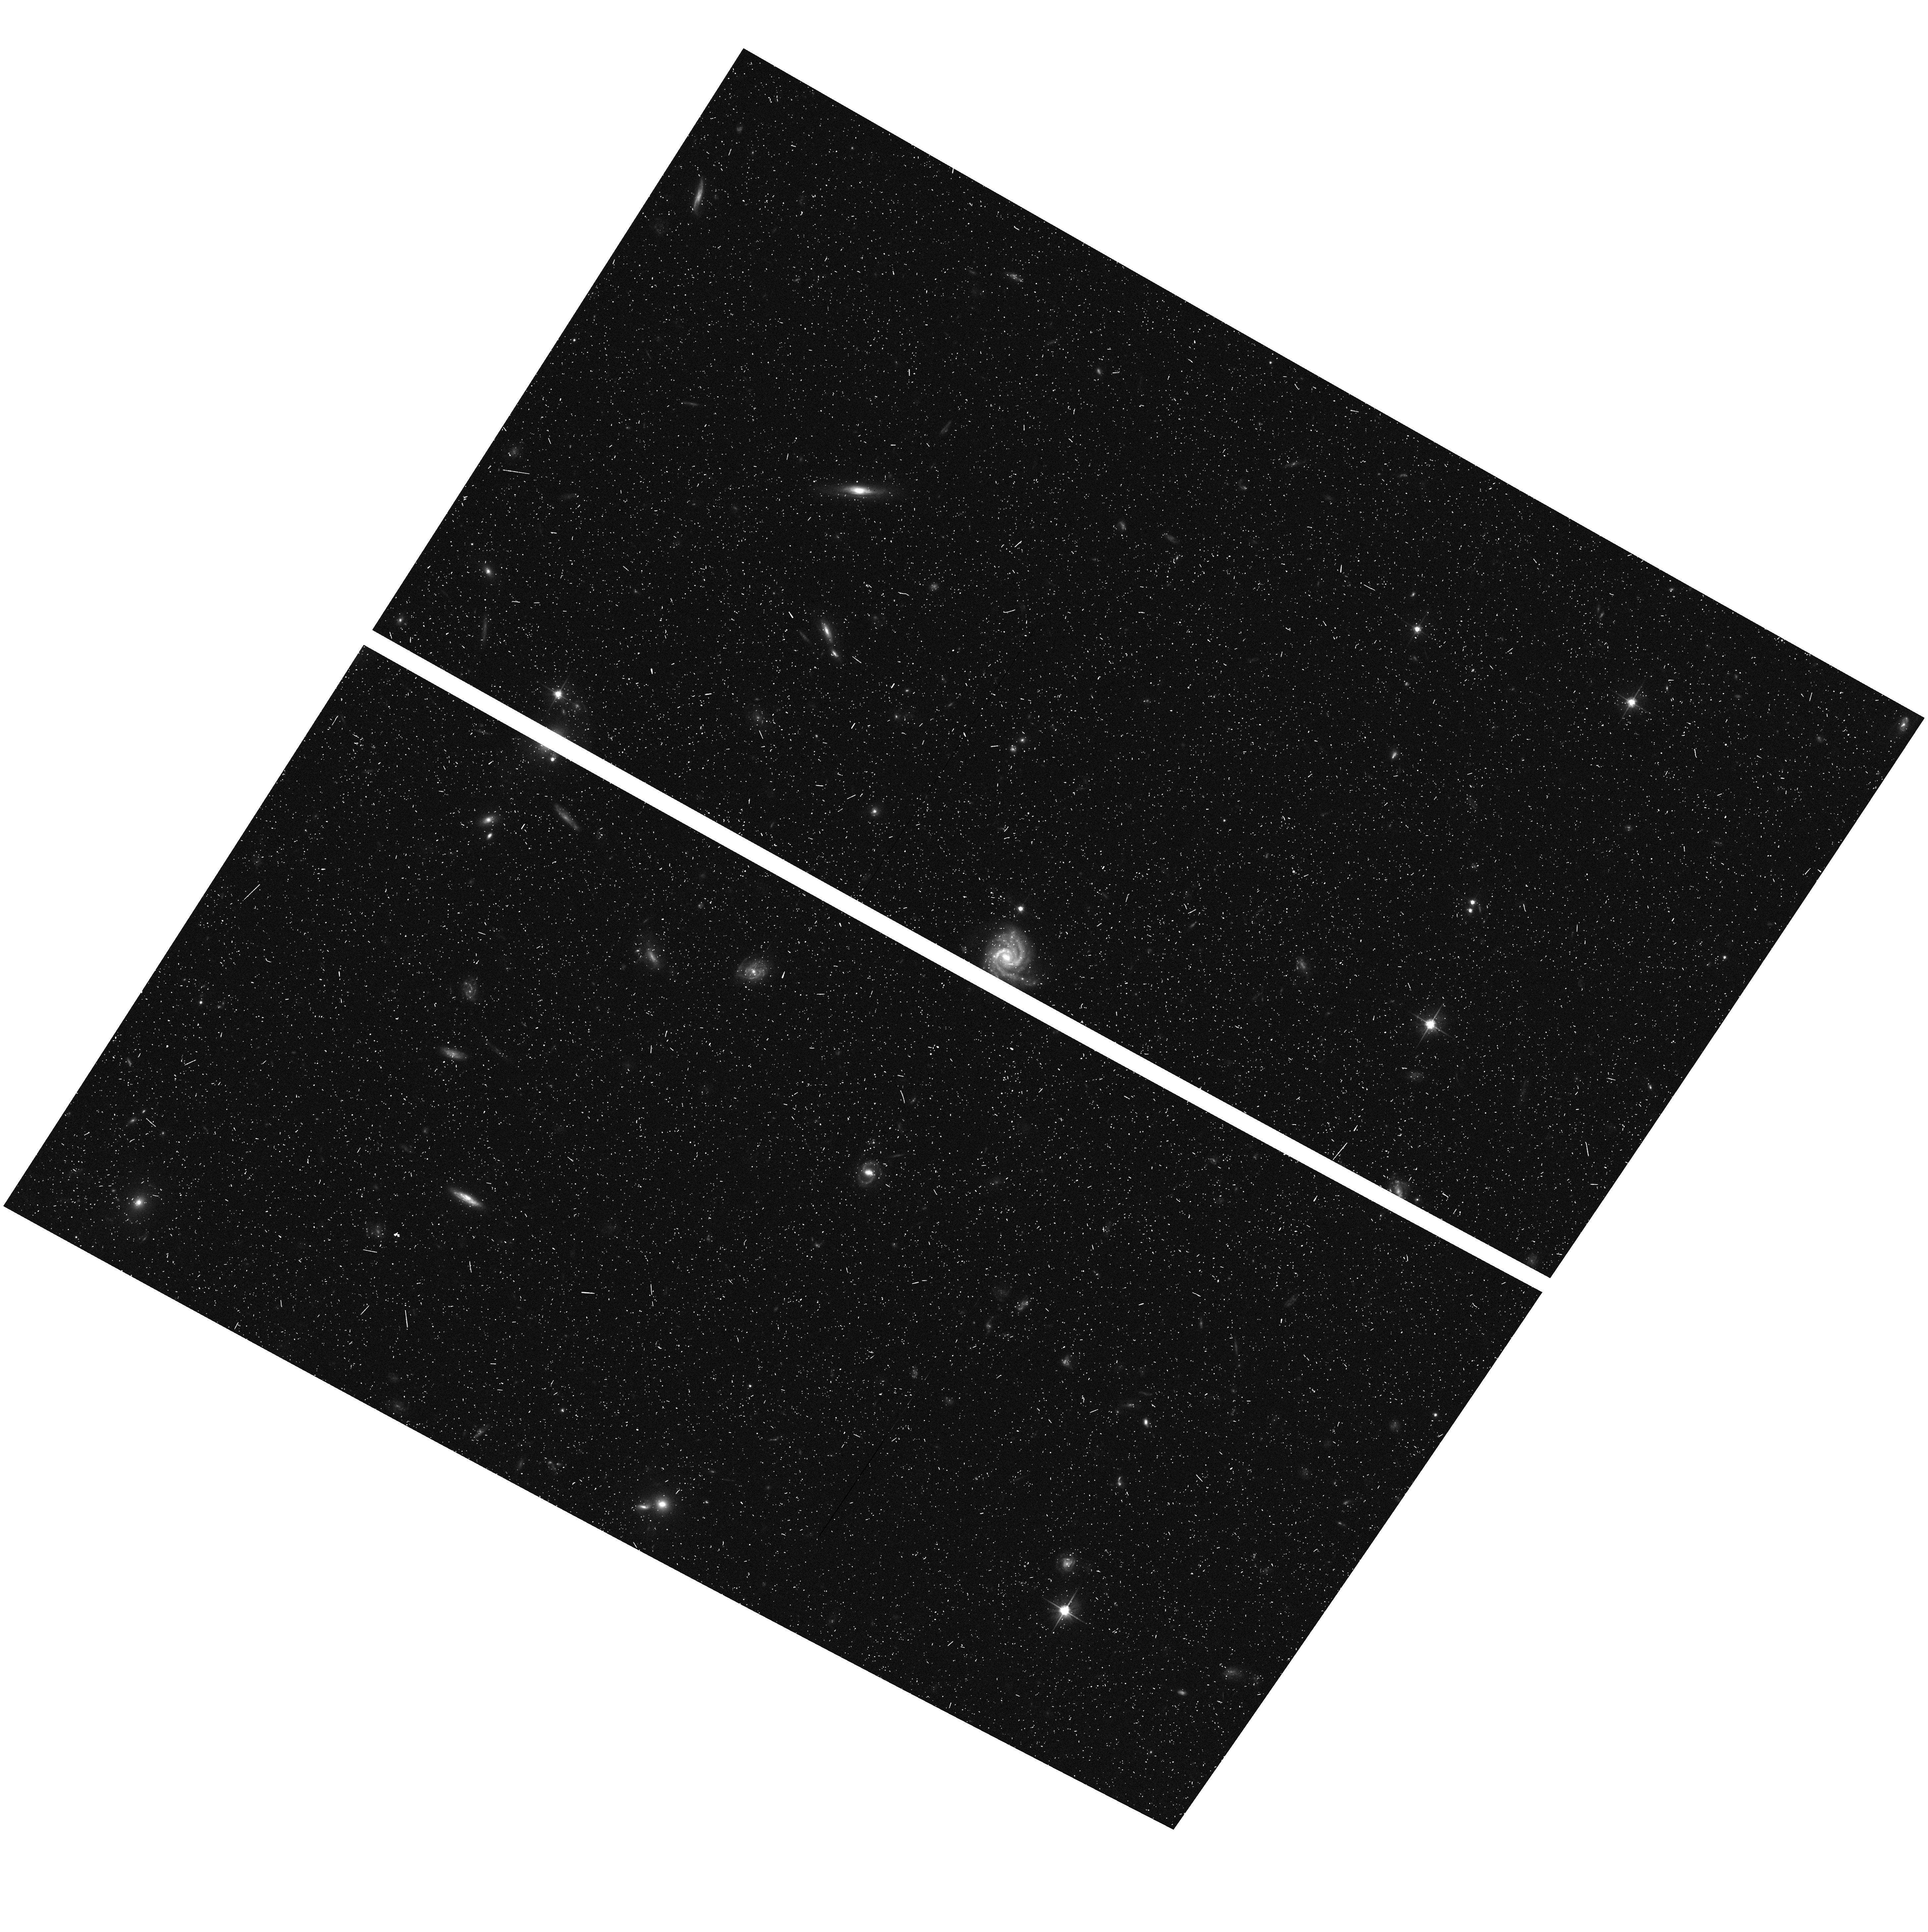
Target: field at RA 216.313°, Dec 35.640°. Instrument: ACS/WFC. Filter: F606W. Exposure: 12 min. Observation ID: hst_10195_22_acs_wfc_f606w_j92422

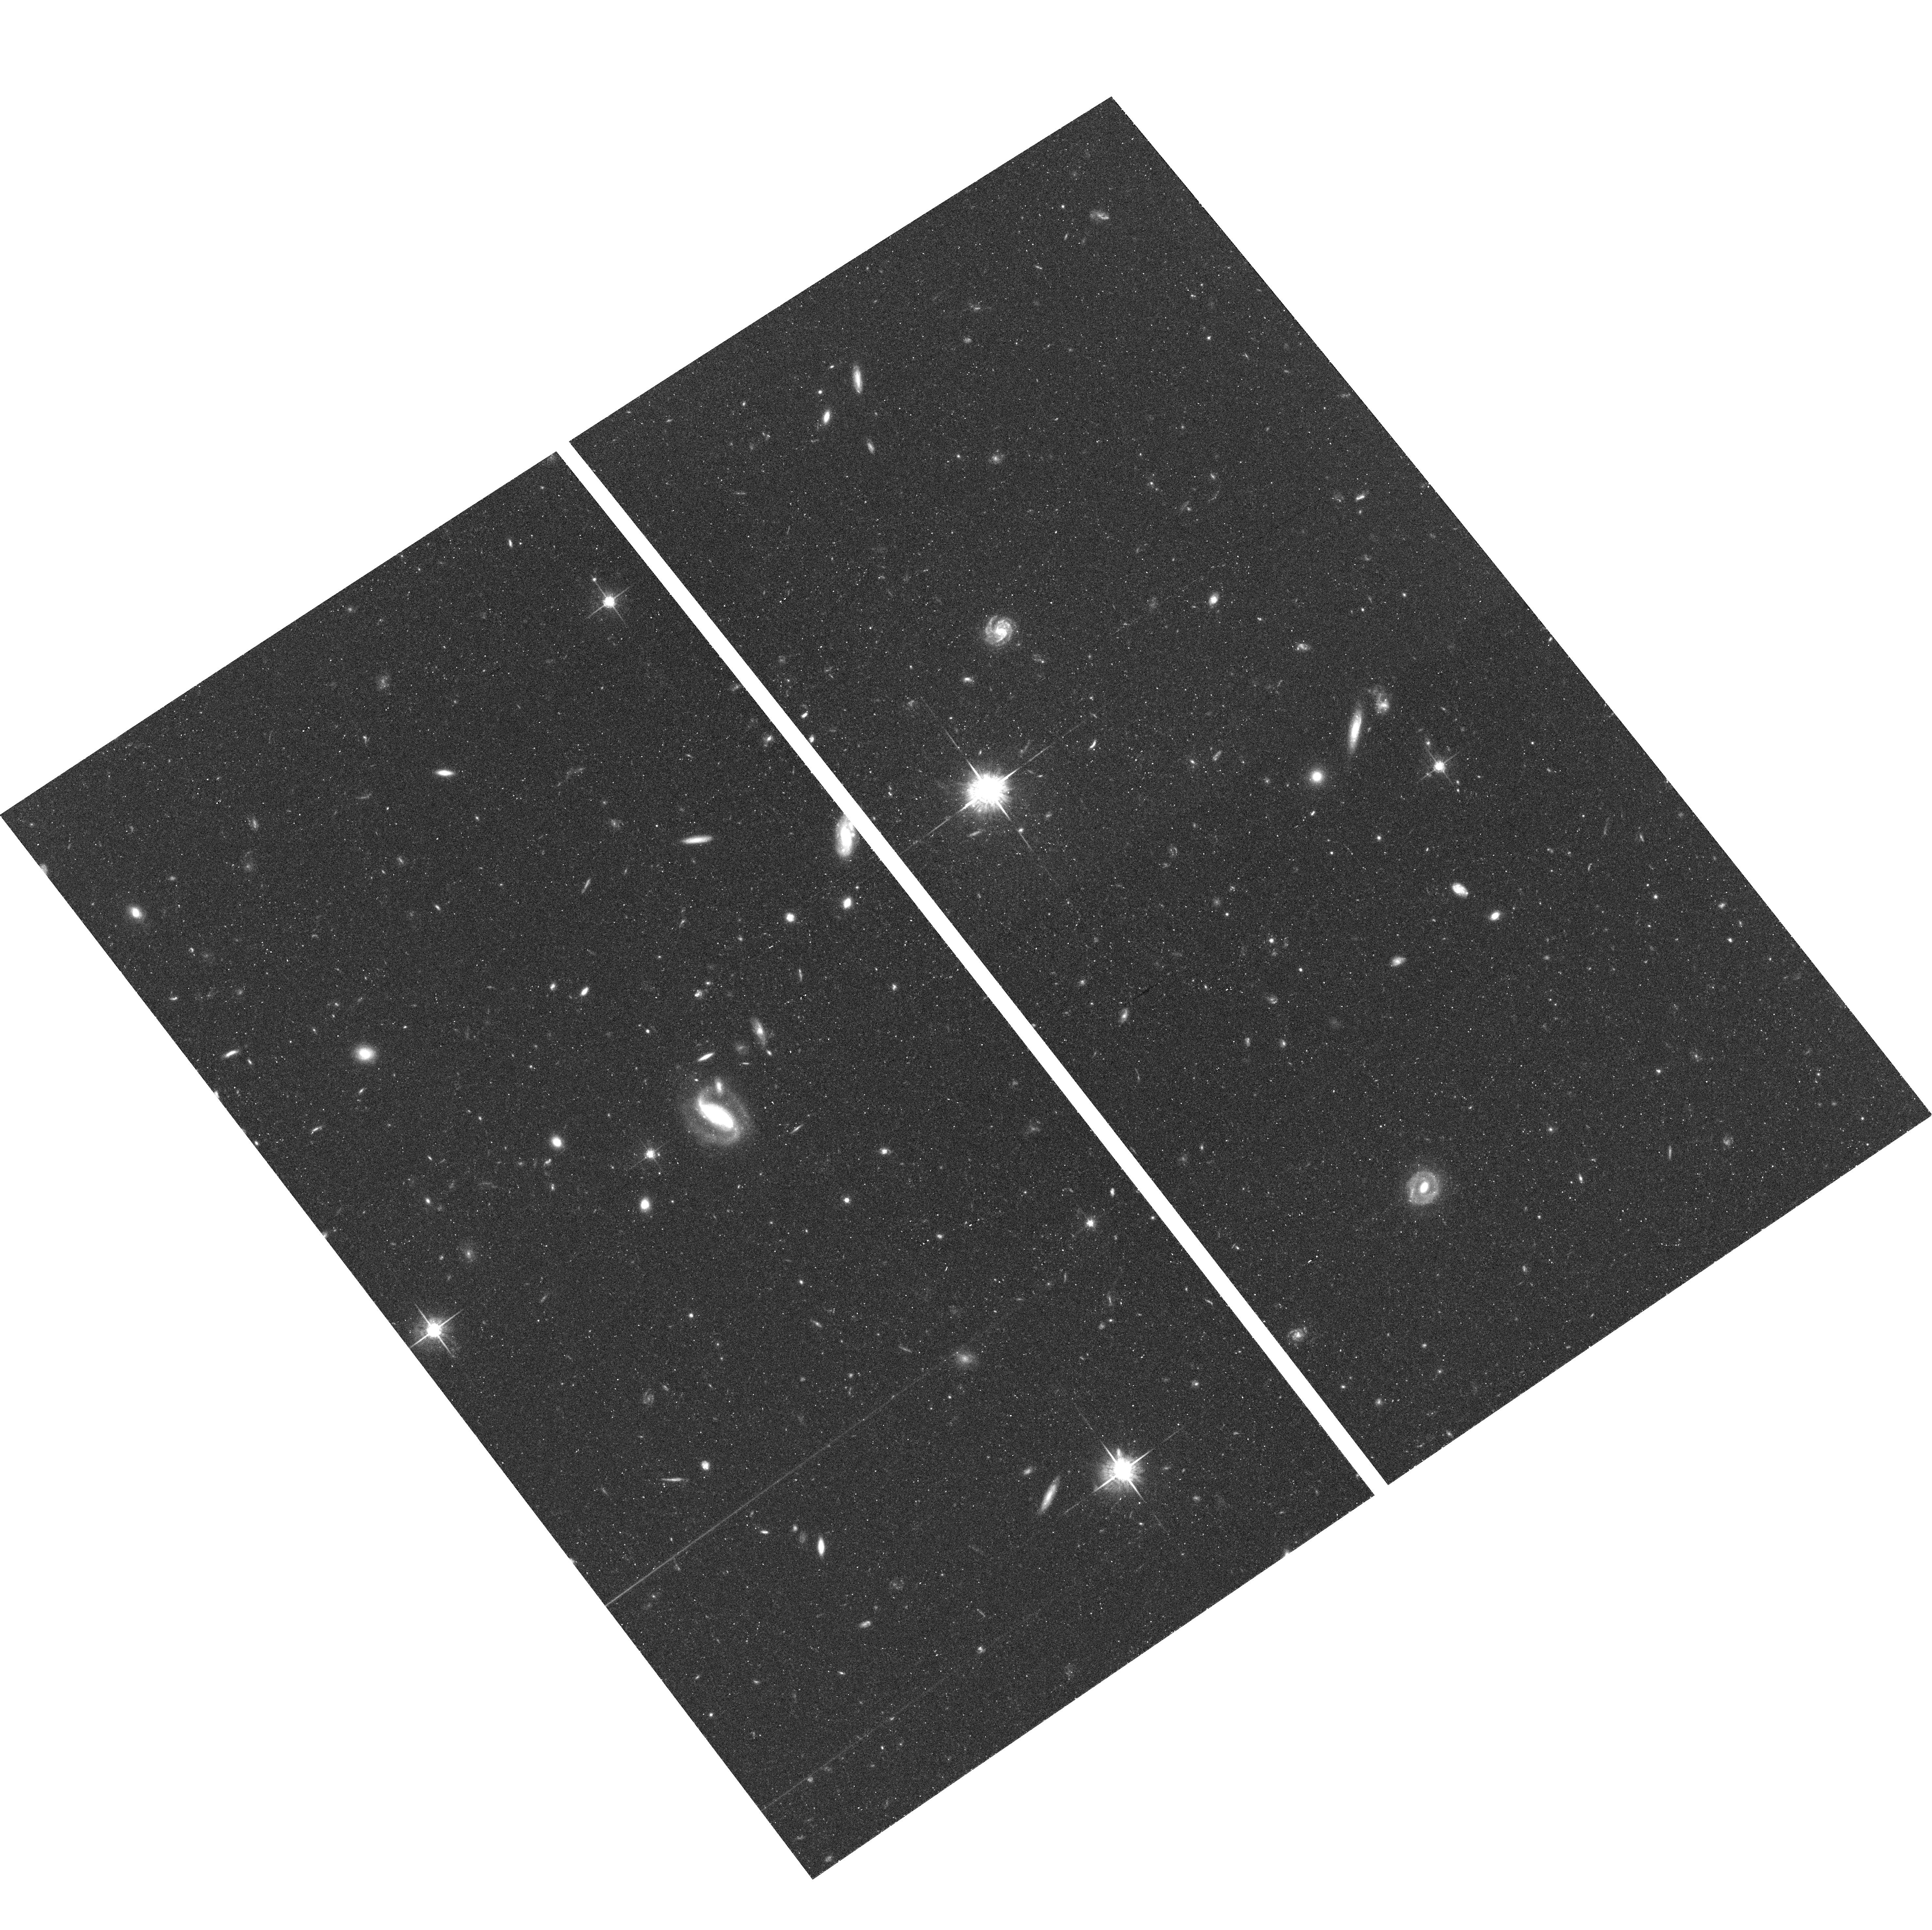
Target: FIELD-142442+353402. Instrument: ACS/WFC. Filter: F775W. Exposure: 42 min. Observation ID: hst_10195_35_acs_wfc_f775w_j92435

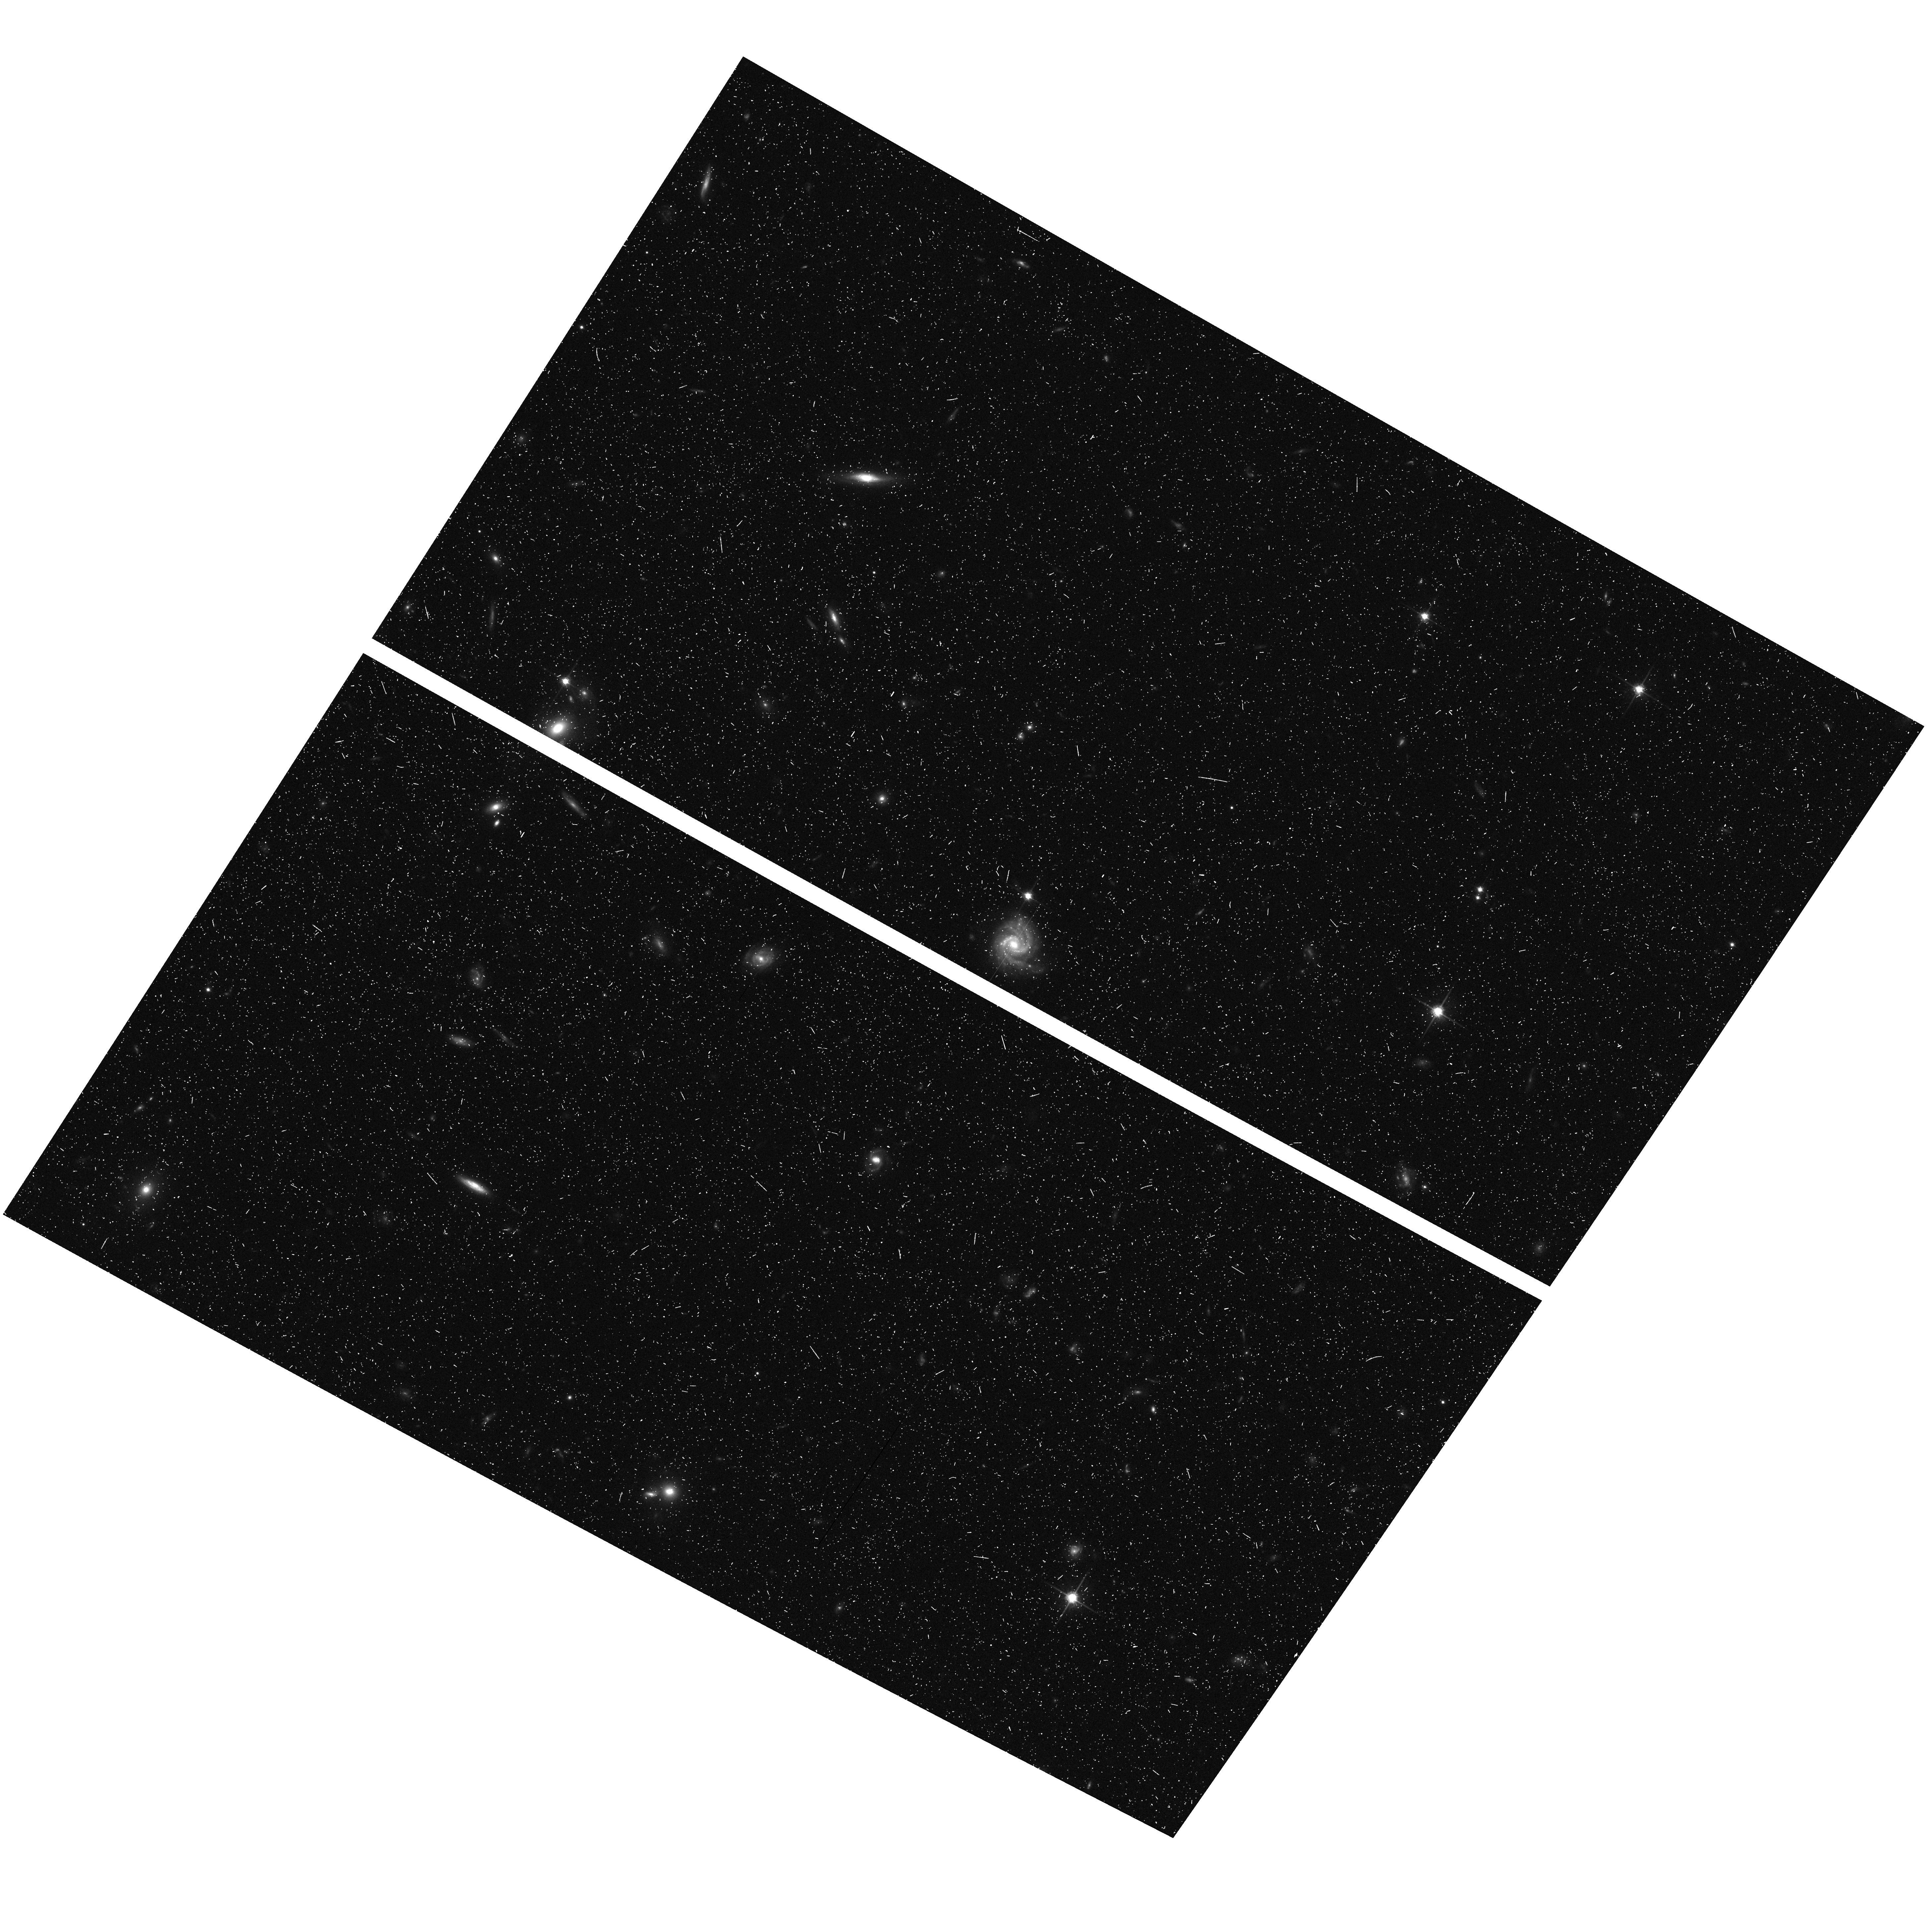
Target: field at RA 216.314°, Dec 35.639°. Instrument: ACS/WFC. Filter: F814W. Exposure: 12 min. Observation ID: hst_10195_62_acs_wfc_f814w_j92462

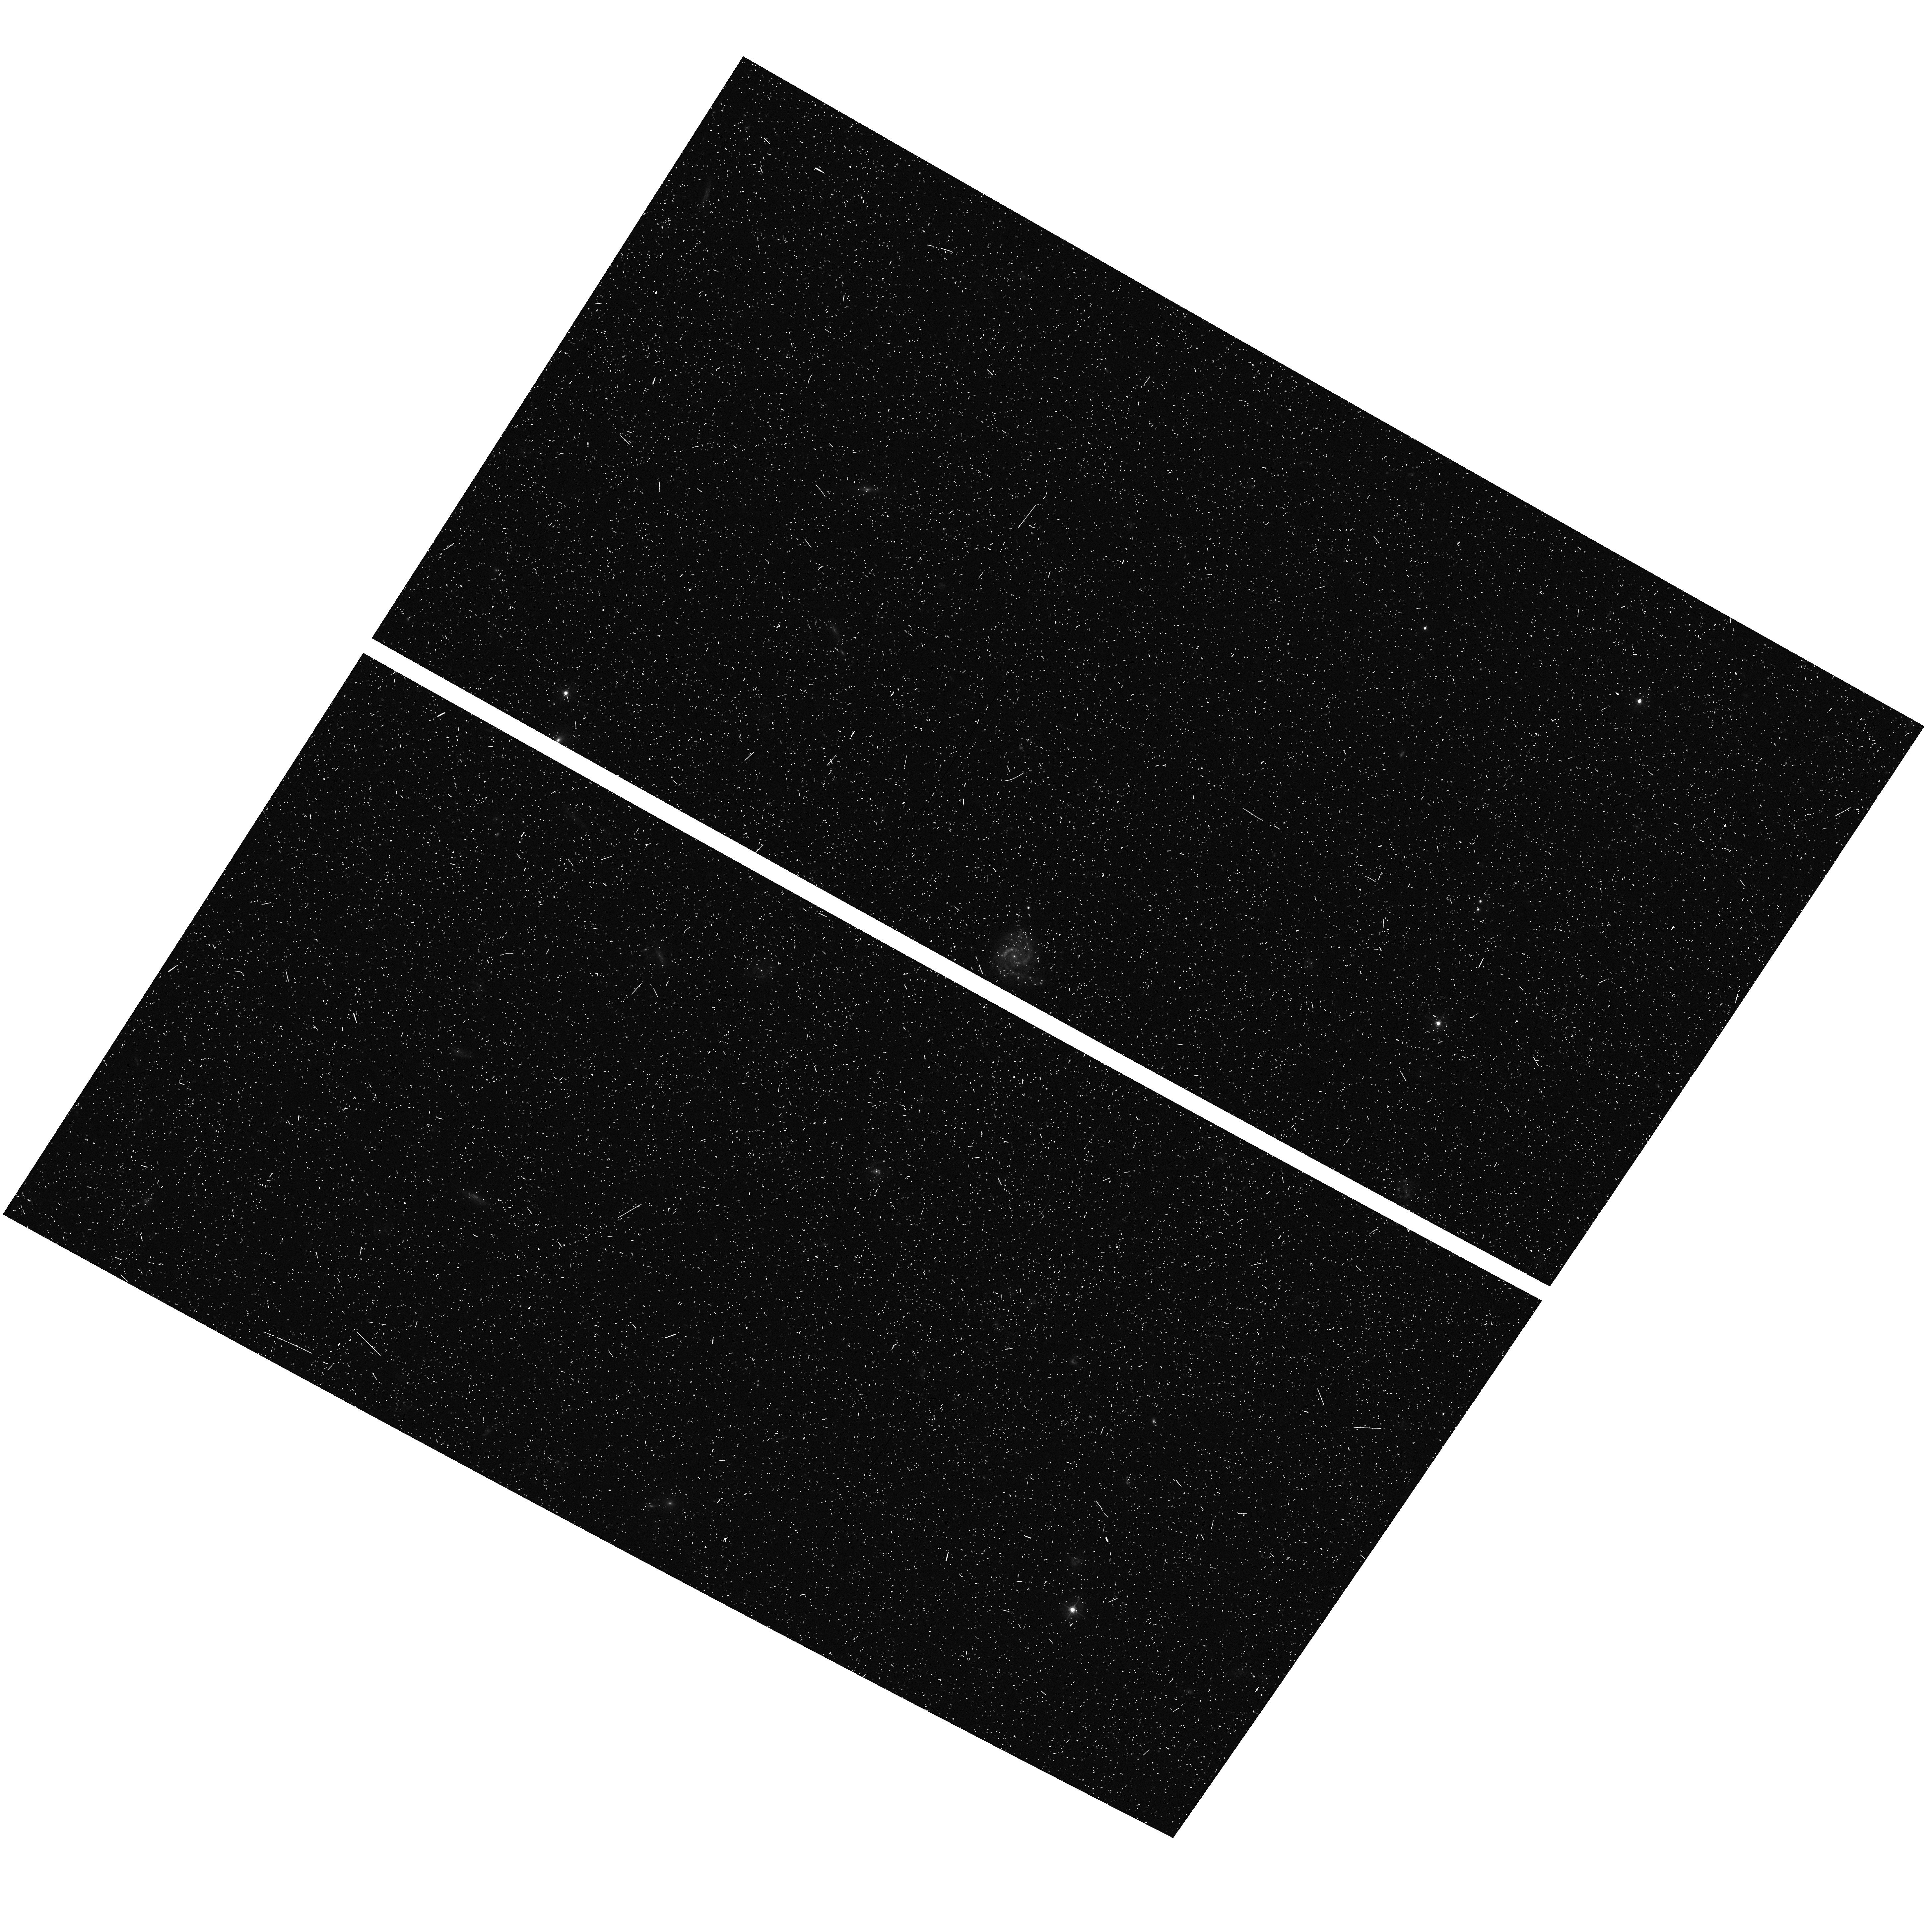
Target: field at RA 216.314°, Dec 35.640°. Instrument: ACS/WFC. Filter: F435W. Exposure: 12 min. Observation ID: hst_10195_12_acs_wfc_f435w_j92412

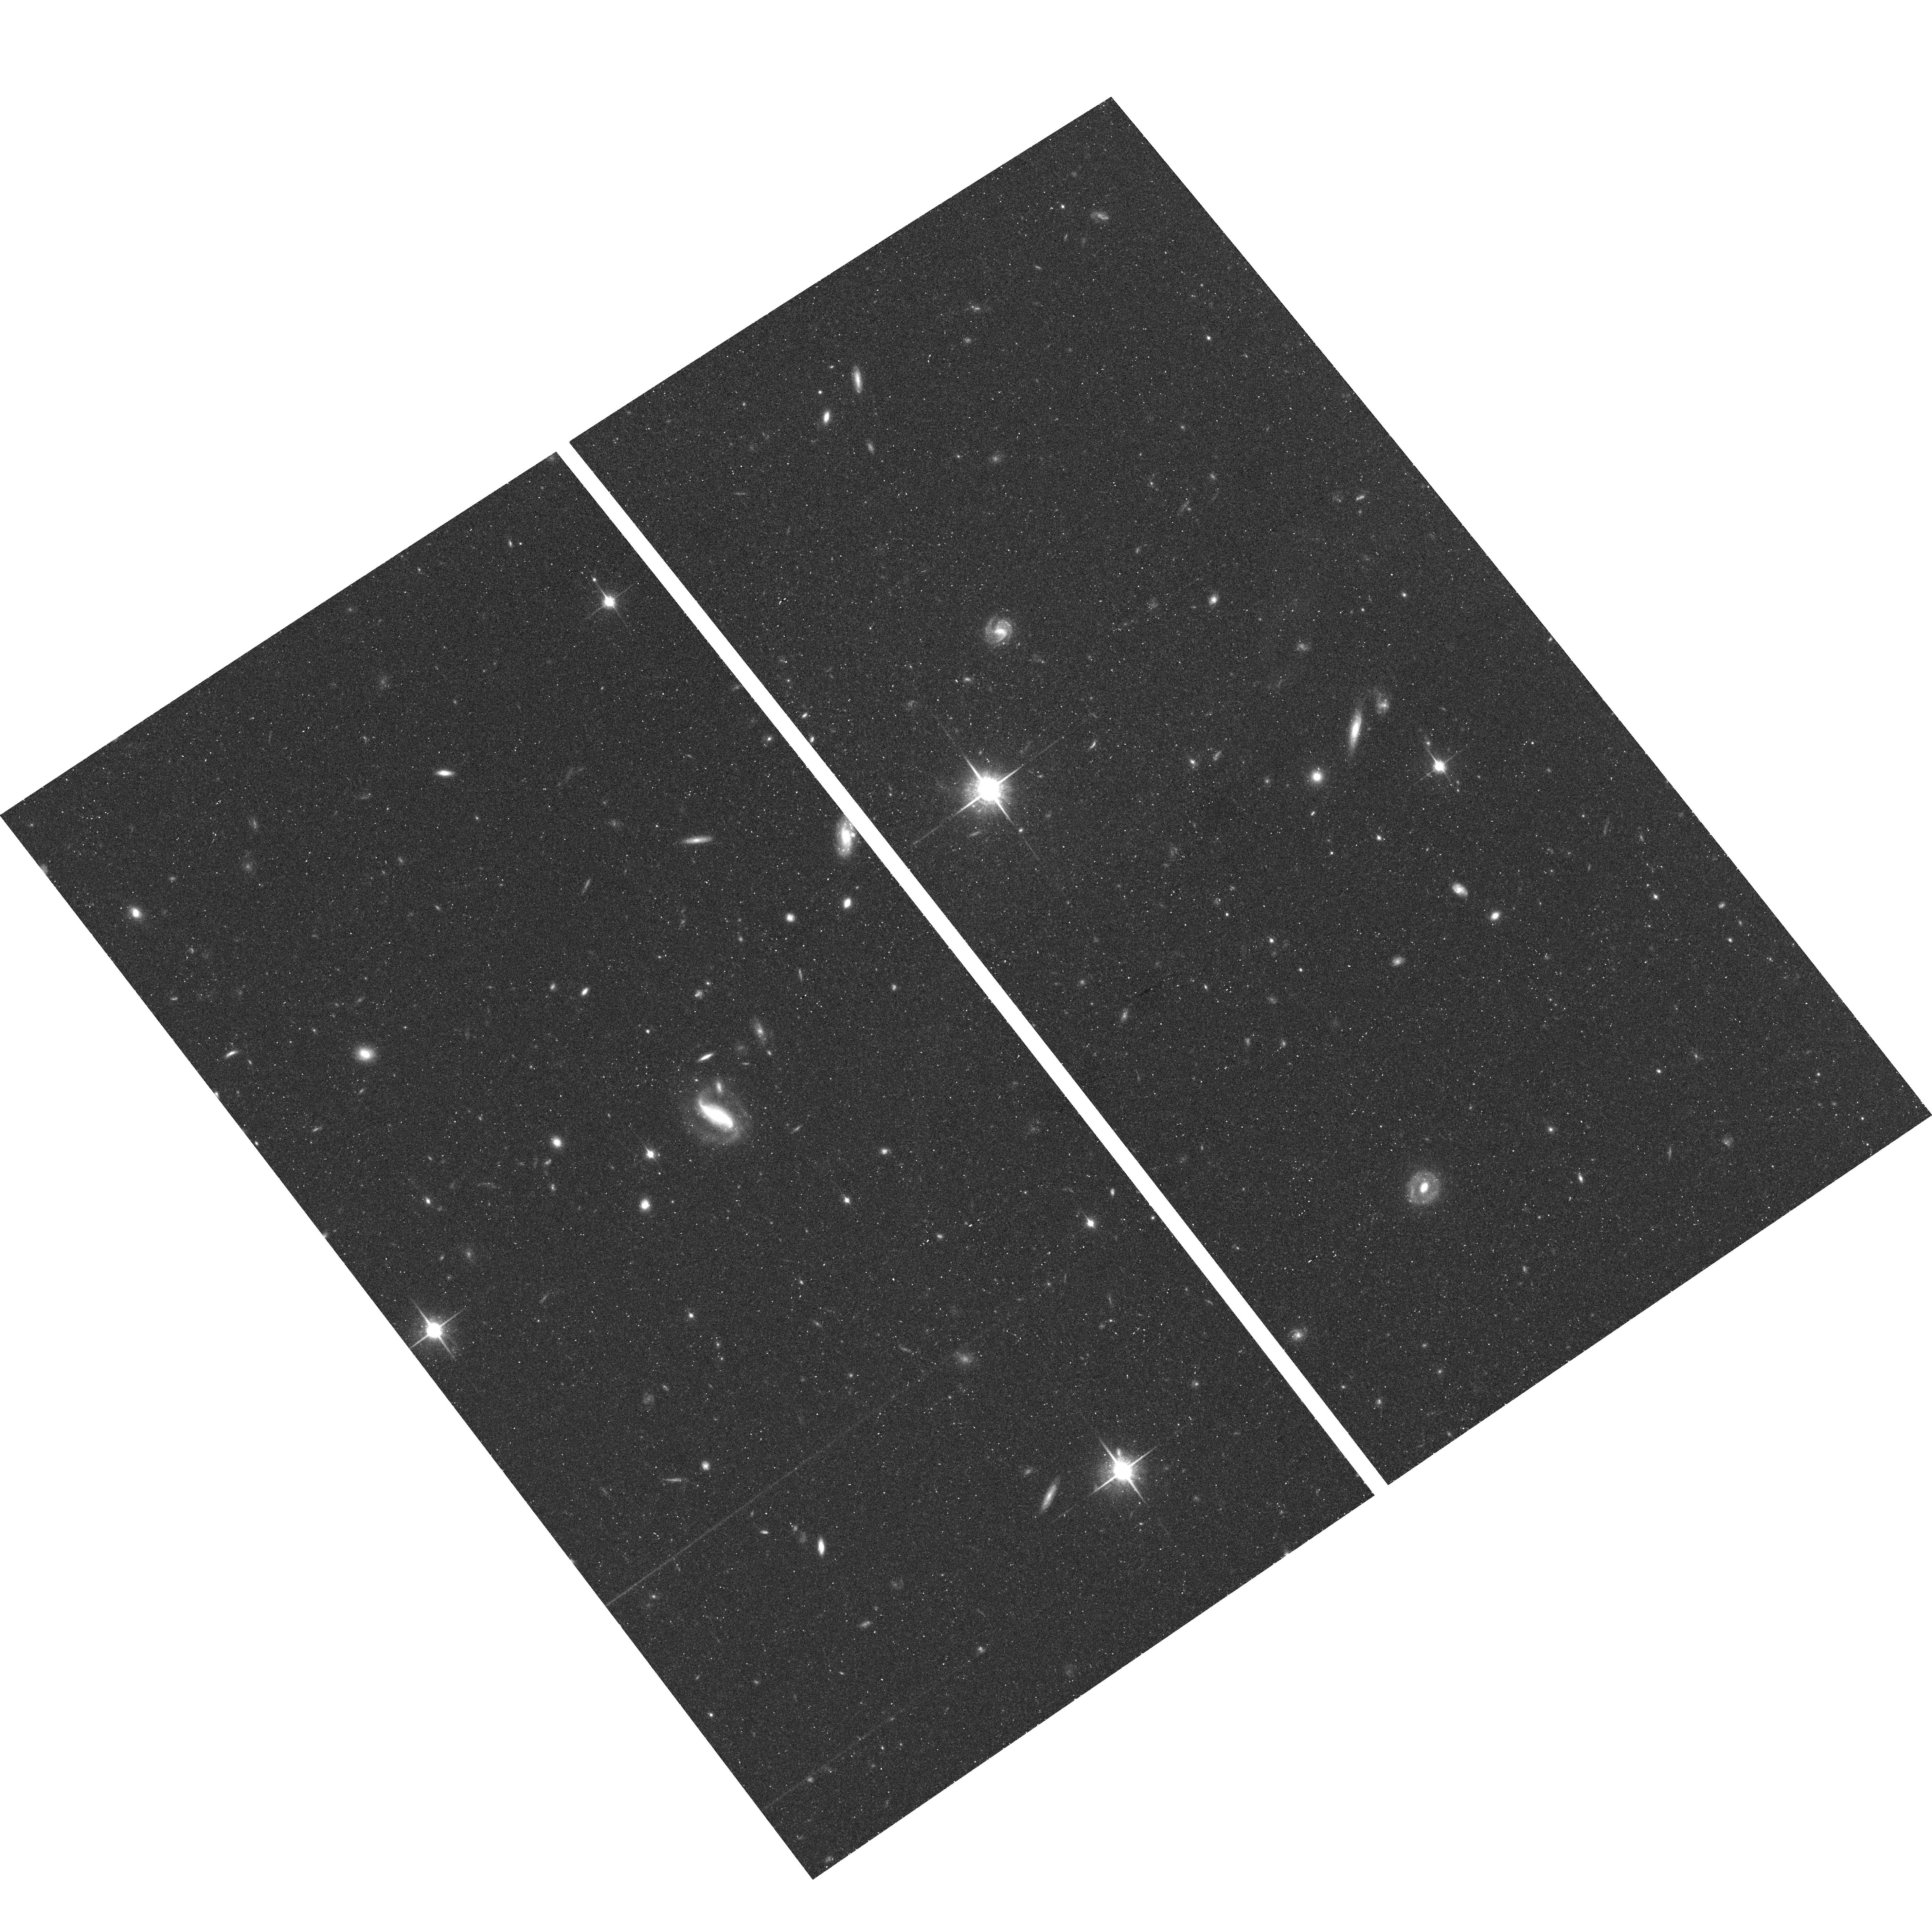
Target: FIELD-142442+353402. Instrument: ACS/WFC. Filter: F850LP. Exposure: 42 min. Observation ID: hst_10195_36_acs_wfc_f850lp_j92436

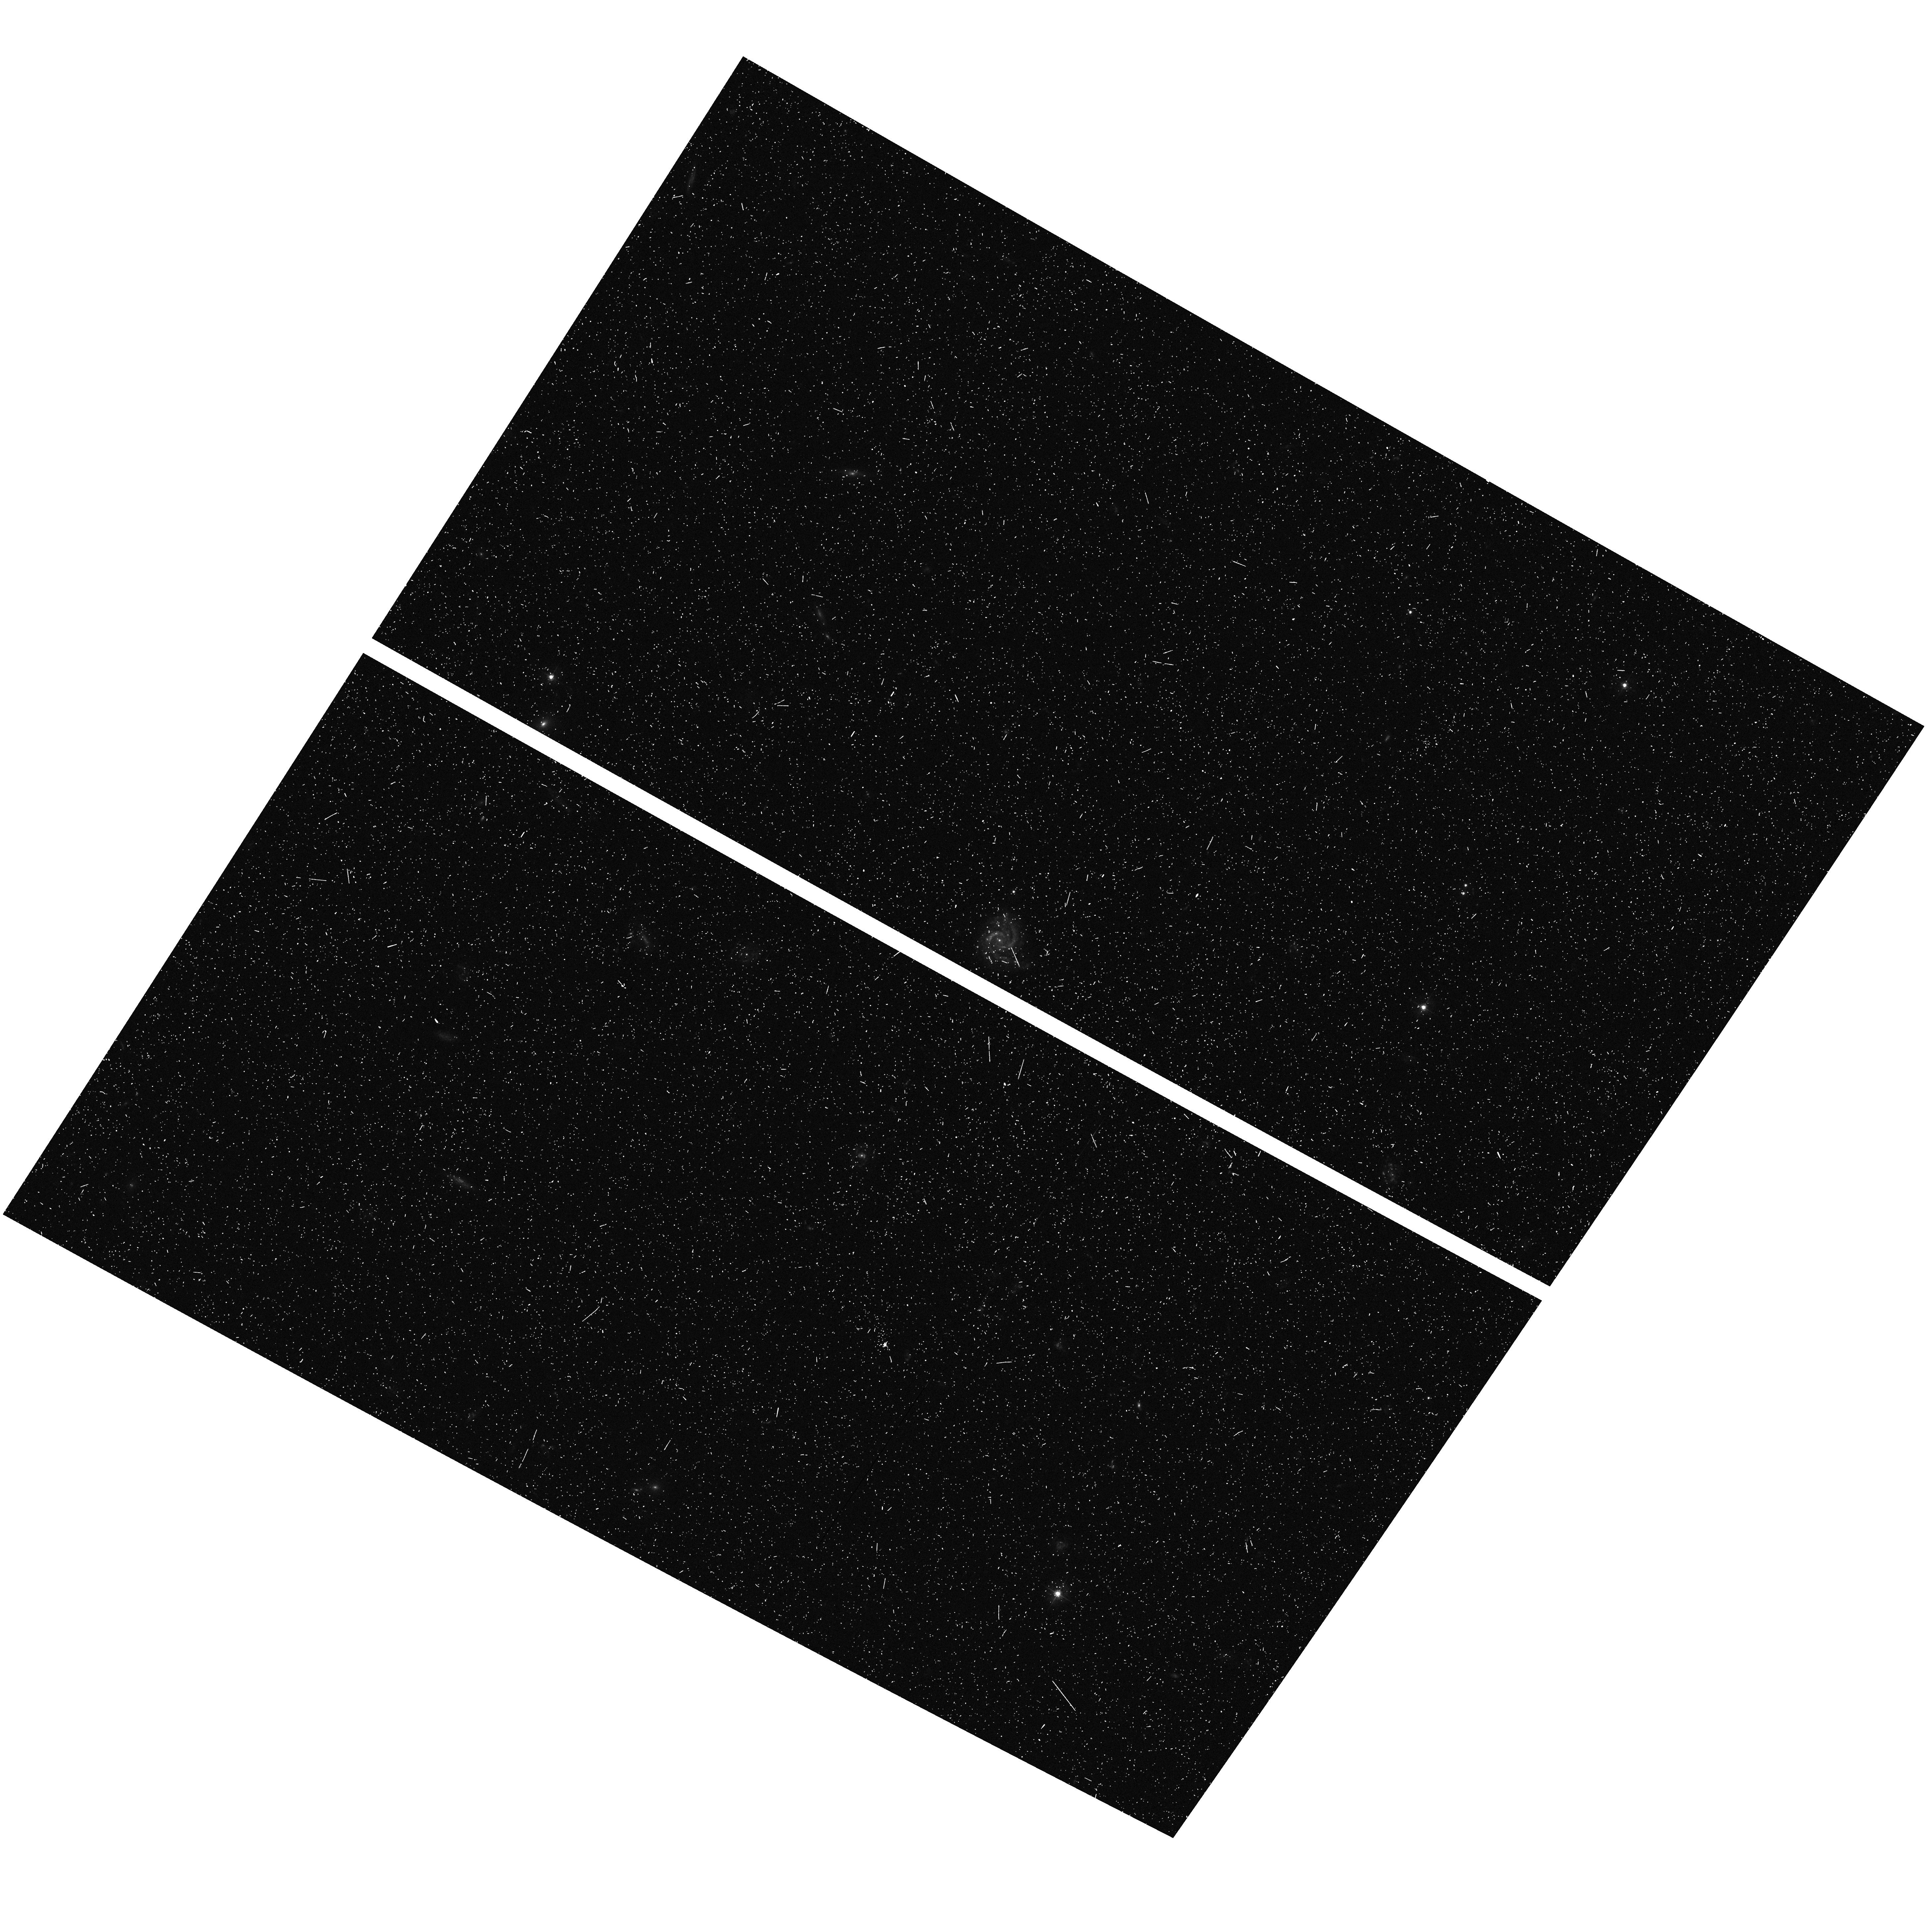
Target: field at RA 216.313°, Dec 35.639°. Instrument: ACS/WFC. Filter: F435W. Exposure: 12 min. Observation ID: hst_10195_52_acs_wfc_f435w_j92452

Probing the Surroundings of a Highly Luminous Redshift 6.5 Galaxy (PI: Rhoads, James)

We propose deep images of a recently discovered galaxy at z=6.535, which is among the most luminous Lyman-alpha emitting galaxies known at high redshift. The brightness and rarity of this source imply that it is associated with a high peak in the matter density distribution. (It is the brightest Lyman alpha source in 2e5 comoving Mpc3, with a luminosity of 6 L*.) Further objects in this peak are expected to be visible with HST's sensitivity. The Lyman alpha line has a large rest frame equivalent width, with a lower bound >100 Angstroms. Such a large equivalent width would be impossible for objects embedded in neutral gas, and instead requires either that (a) the universe was reionized before z=6.5 or (b) the galaxy resides in a local ionized bubble, in which case an additional contribution to the ionizing photon budget from presently undetected neighbors is required. With 19 orbits of ACS and NICMOS imaging, we will measure this object's morphology and spectral energy distribution, thus searching for either active nuclei or old stellar populations. We will also search for possible neighbors, which could establish the first known galaxy group at z>6, and may provide sufficient ionizing flux to allow the escape of the observed Lyman alpha photons in a neutral universe. If neighbors are not found, it will lead to an upper bound on the neutral fraction in the general IGM at z=6.5.